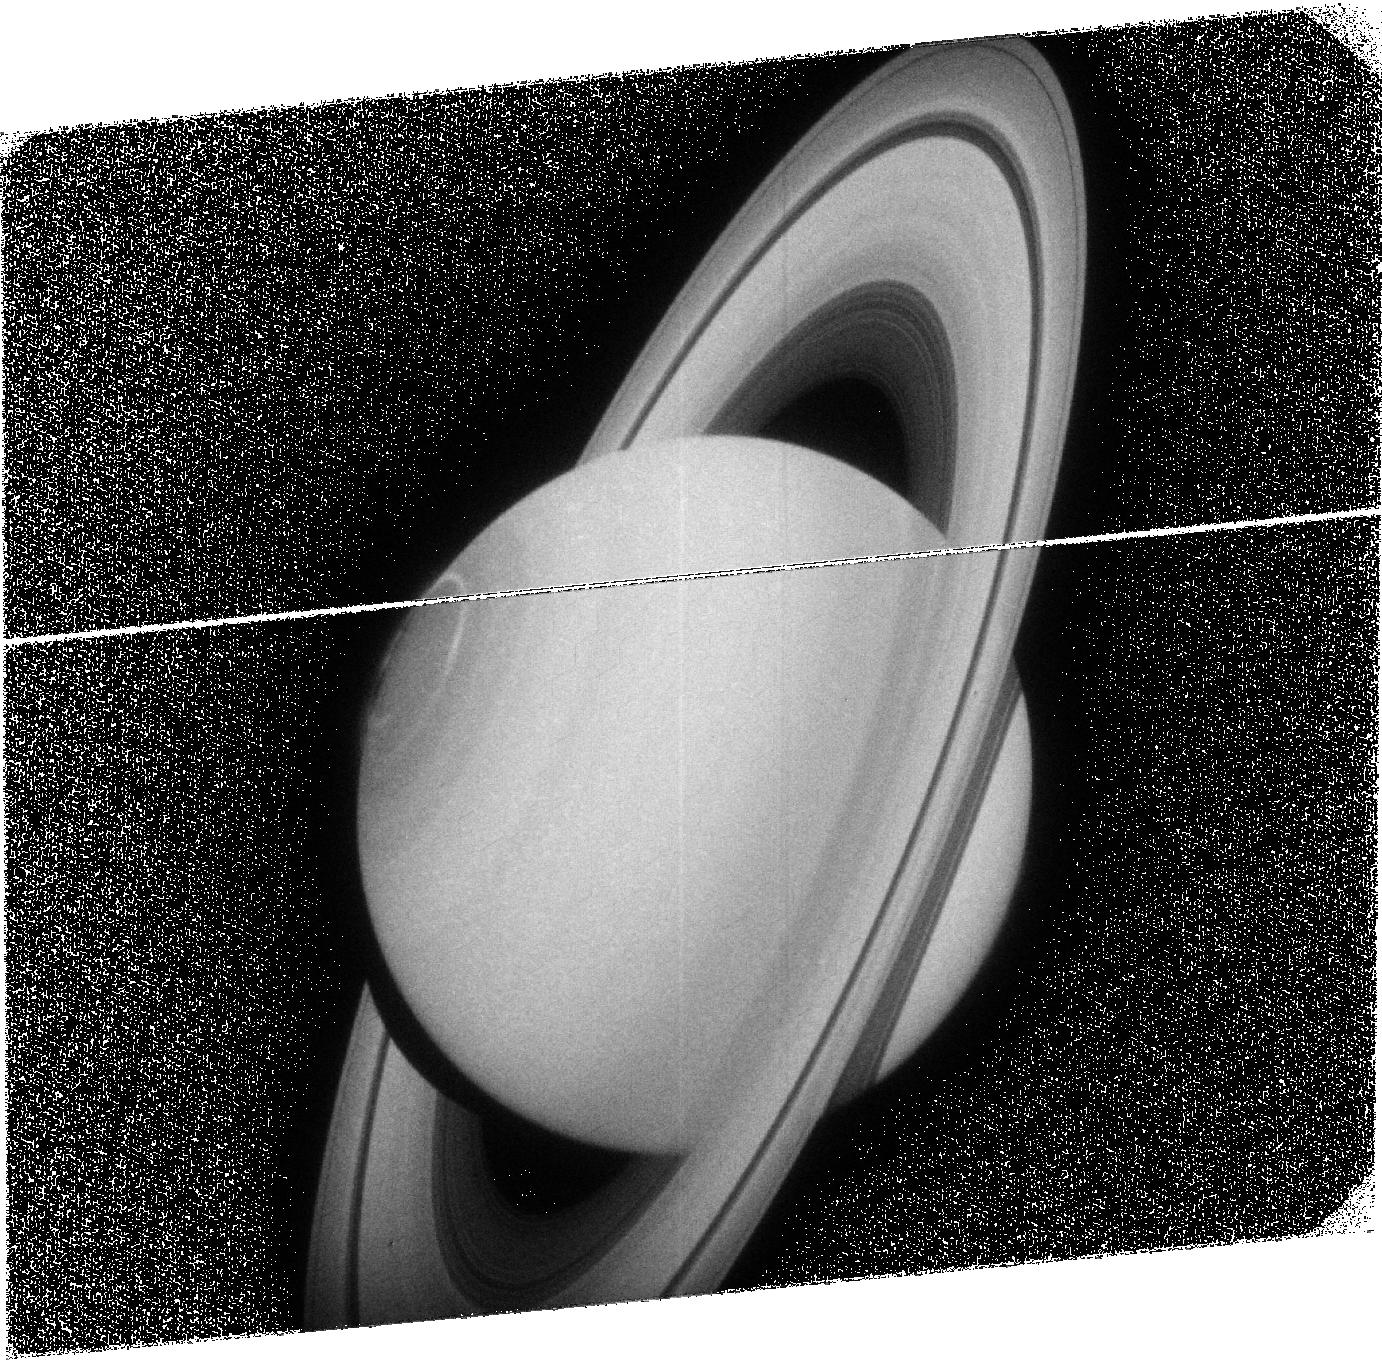
Target: SATURN1
Instrument: ACS/SBC
Filter: F125LP
Exposure: 38 min
Observation ID: j9dn05010

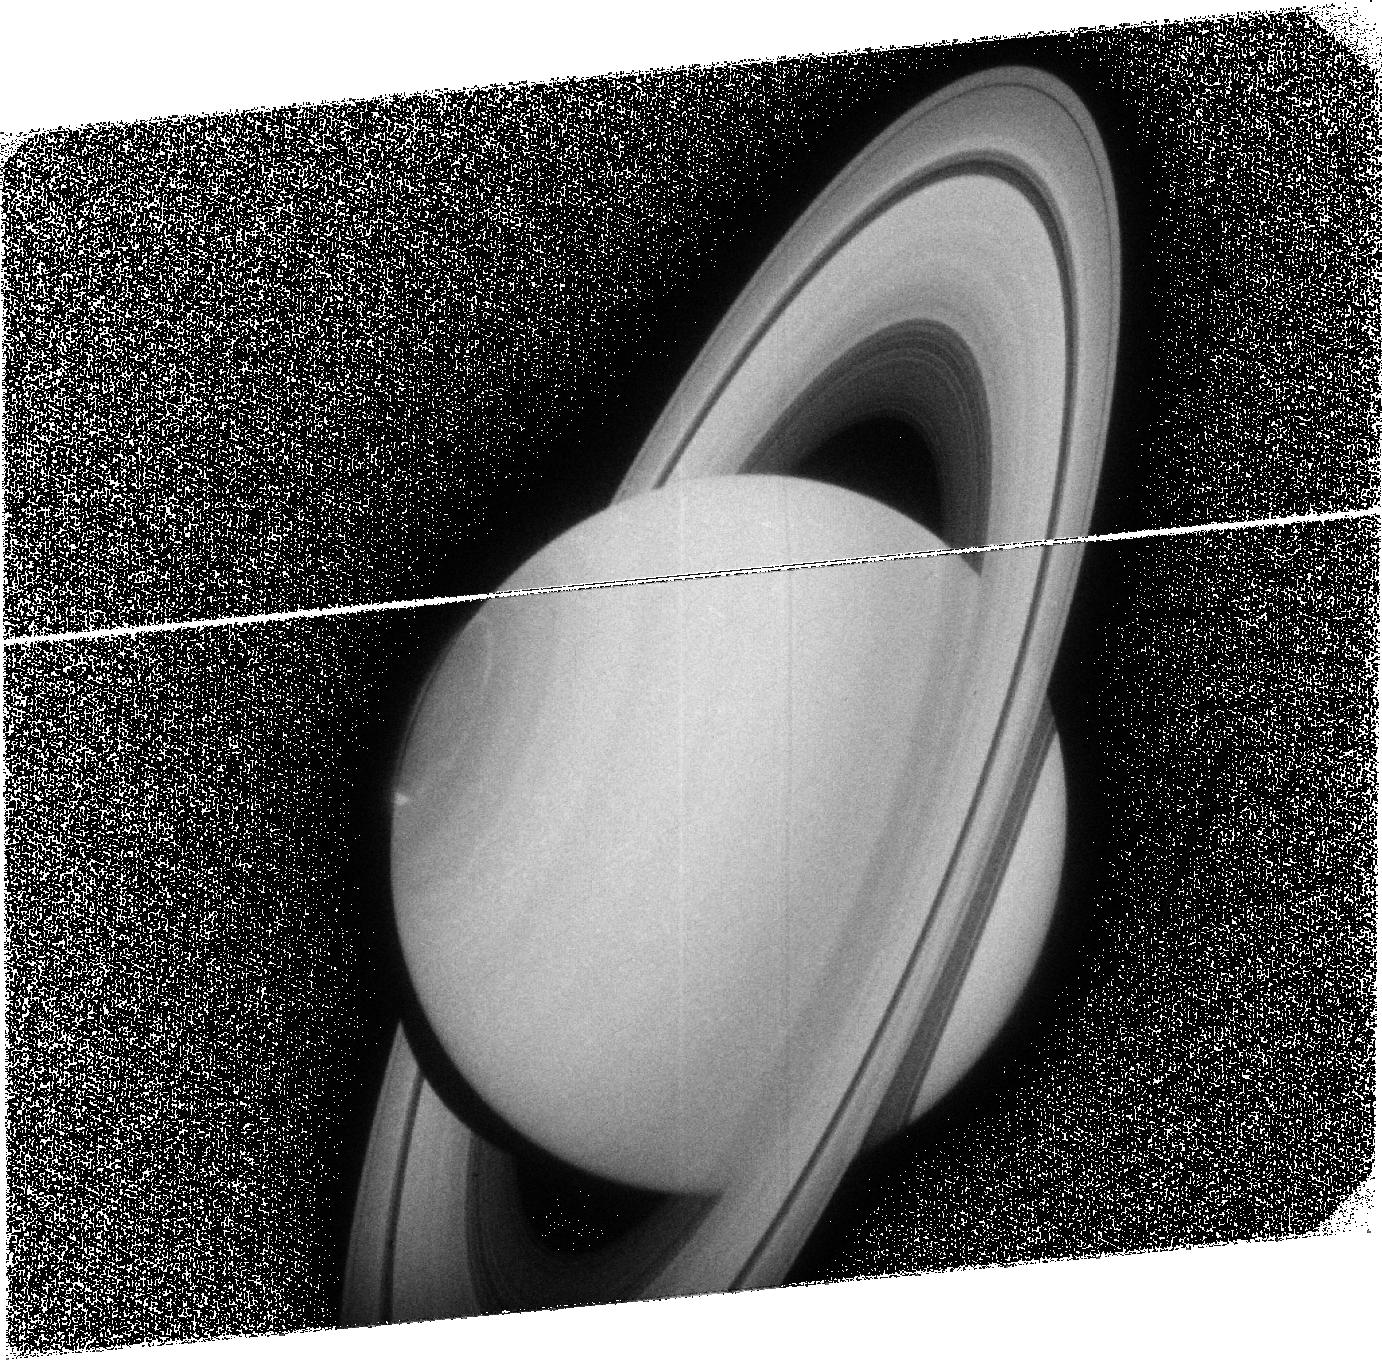
Target: SATURN1
Instrument: ACS/SBC
Filter: F125LP
Exposure: 38 min
Observation ID: j9dn06010

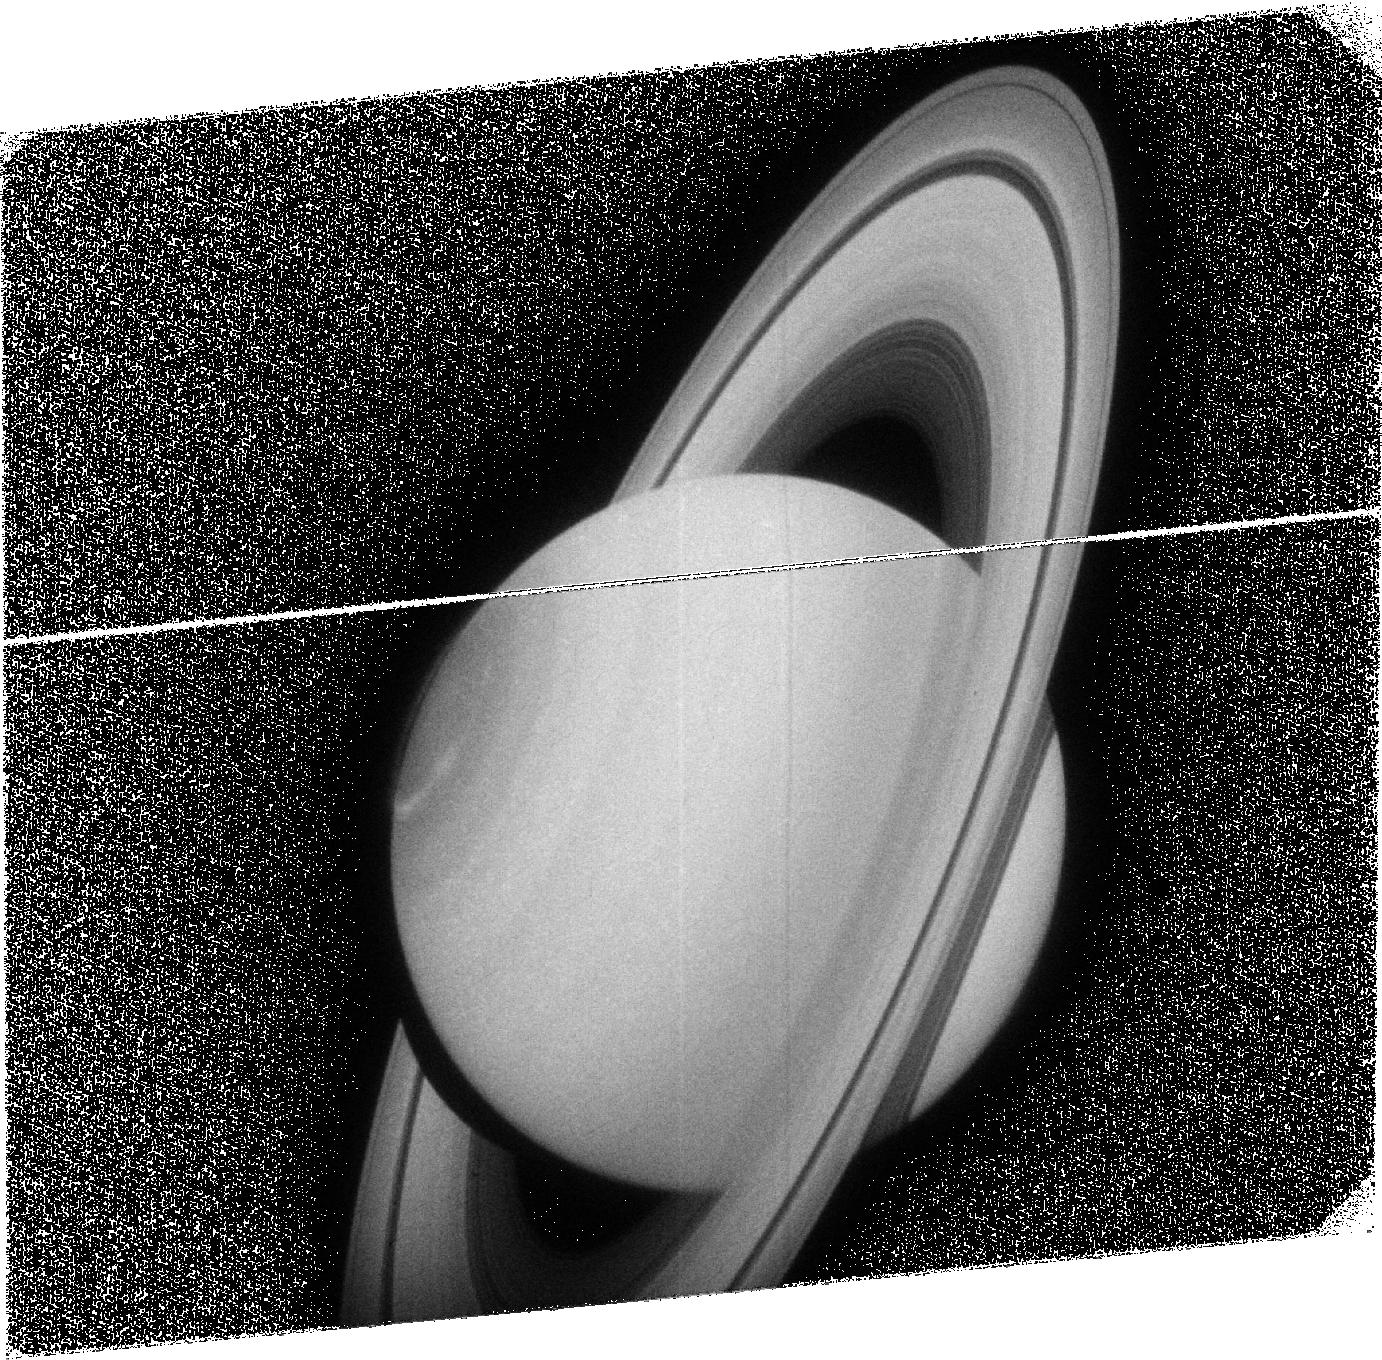
Target: SATURN1
Instrument: ACS/SBC
Filter: F125LP
Exposure: 38 min
Observation ID: j9dn04010

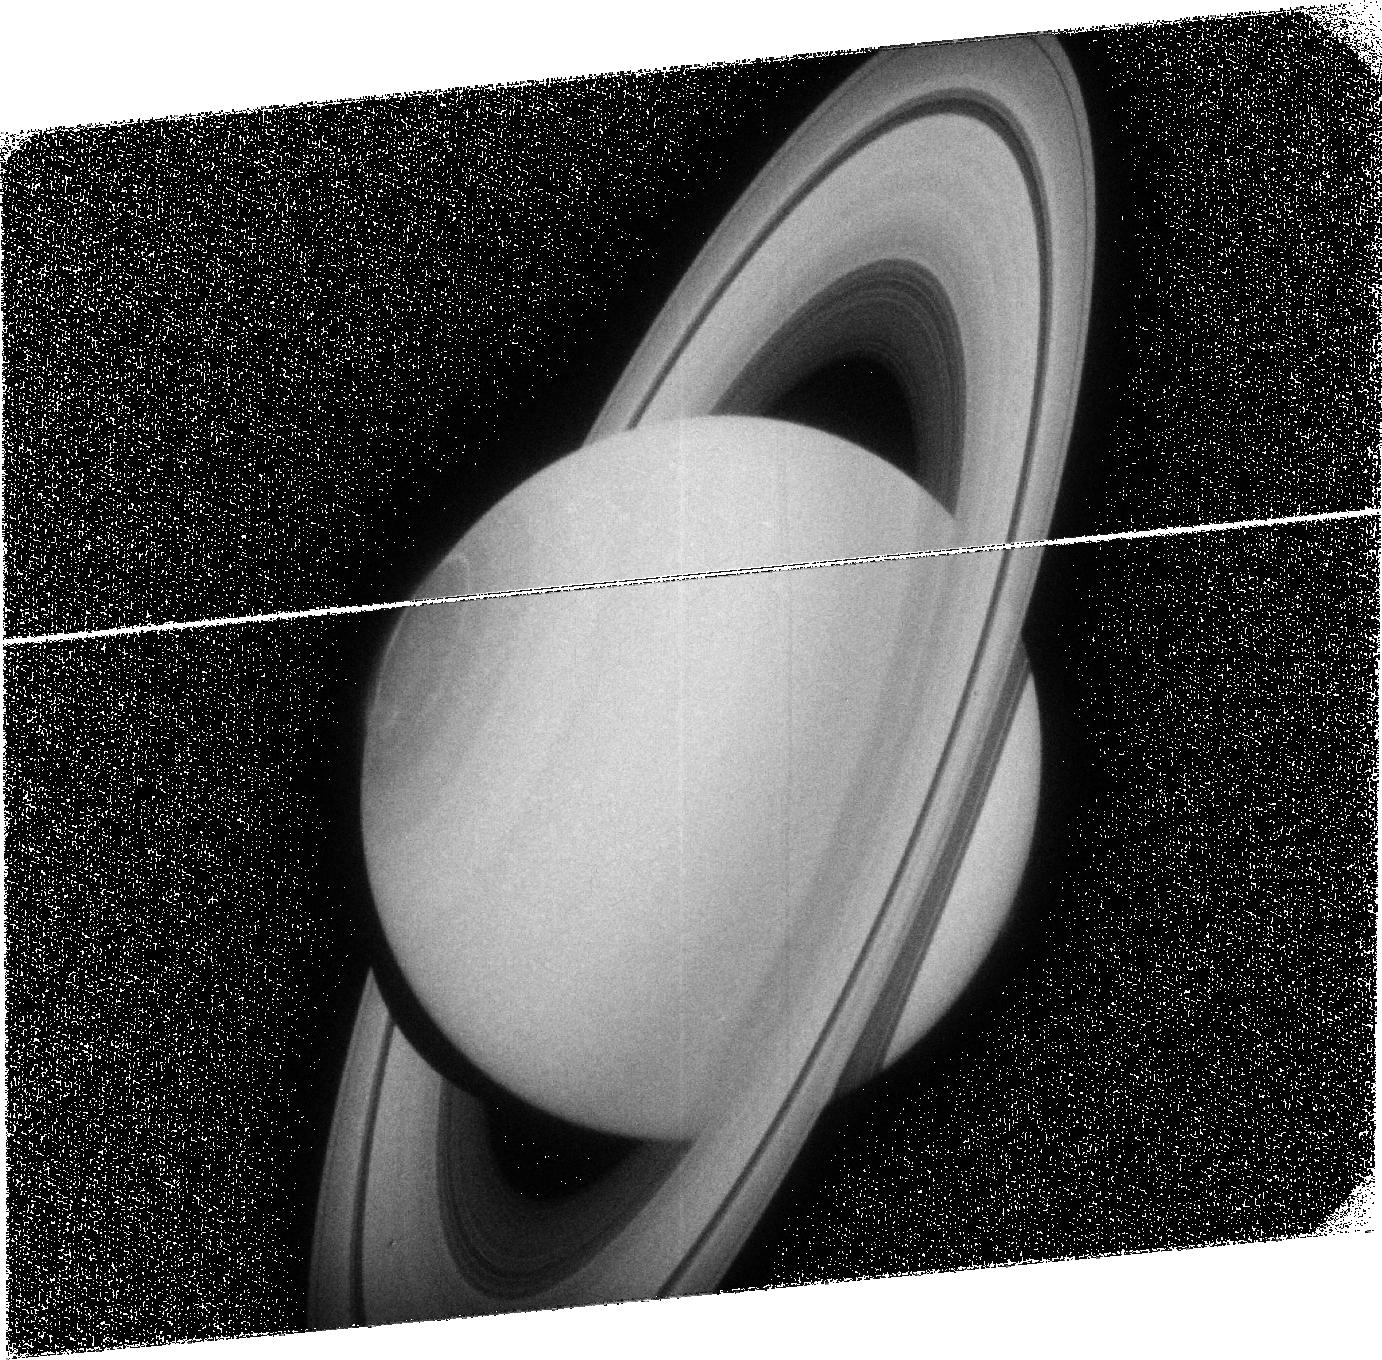
Target: SATURN1
Instrument: ACS/SBC
Filter: F125LP
Exposure: 38 min
Observation ID: j9dn08010

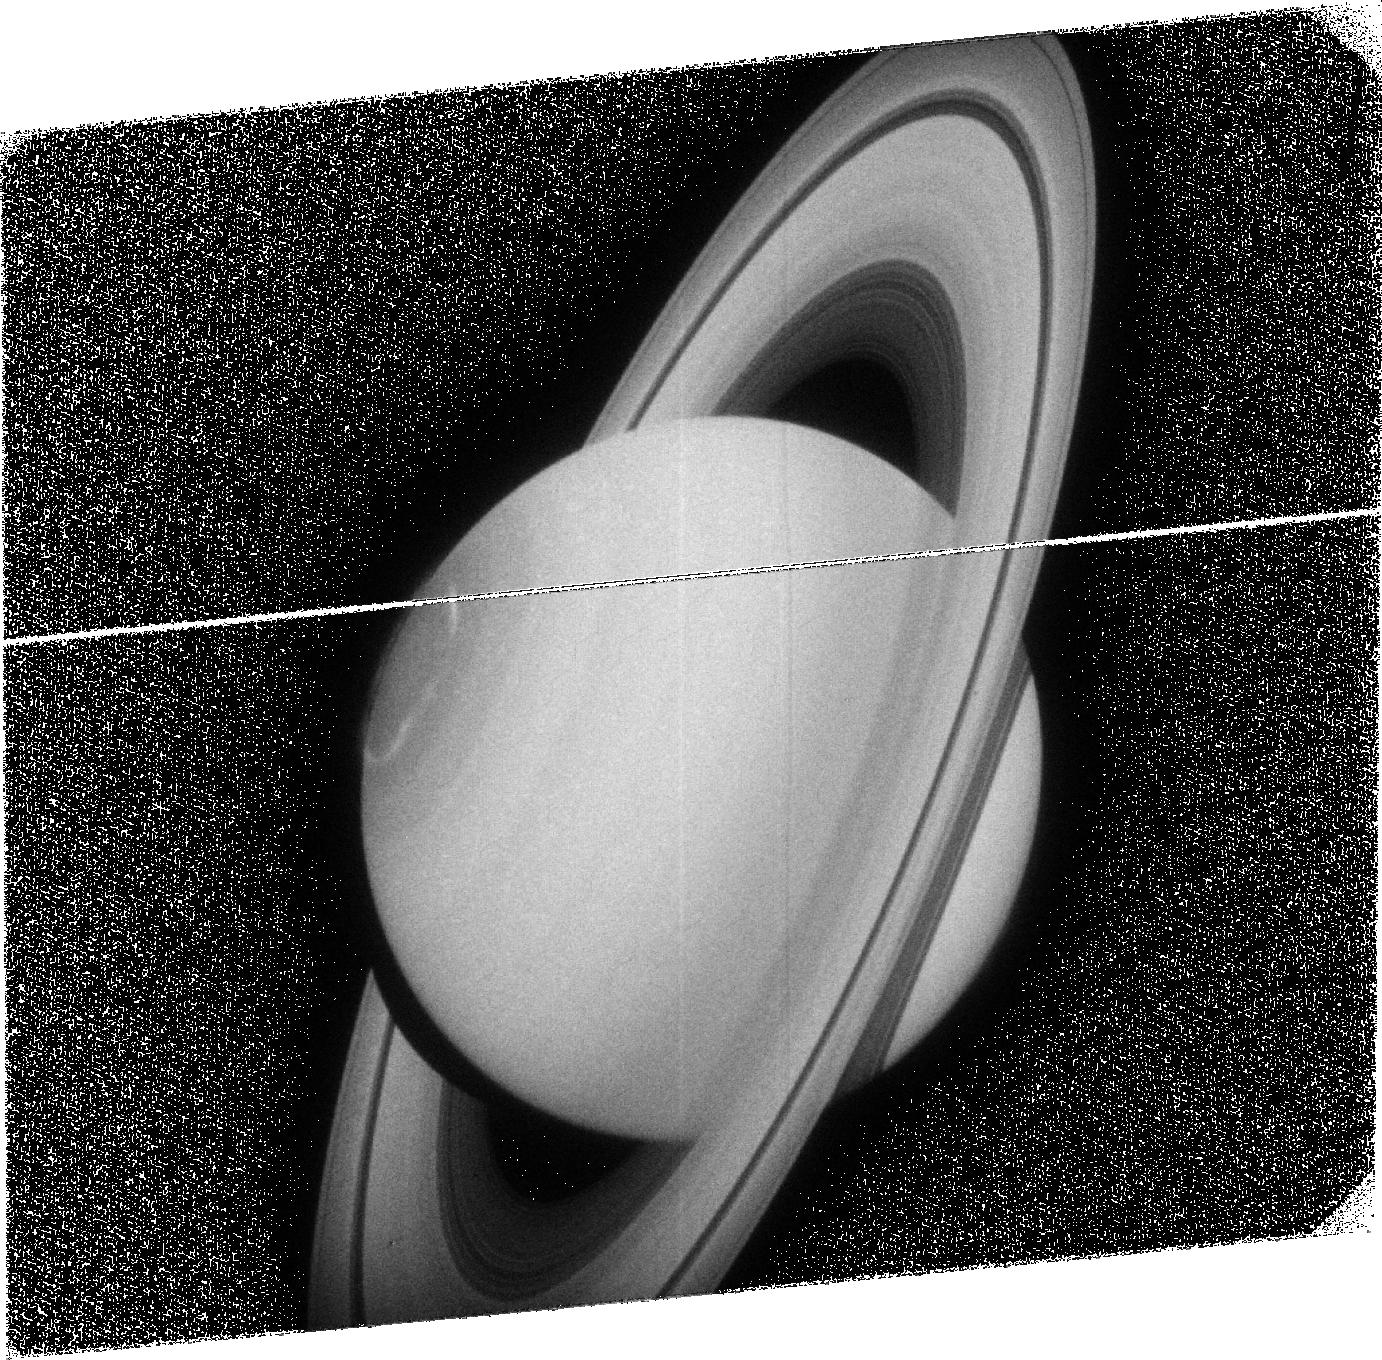
Target: SATURN1
Instrument: ACS/SBC
Filter: F125LP
Exposure: 38 min
Observation ID: j9dn09010

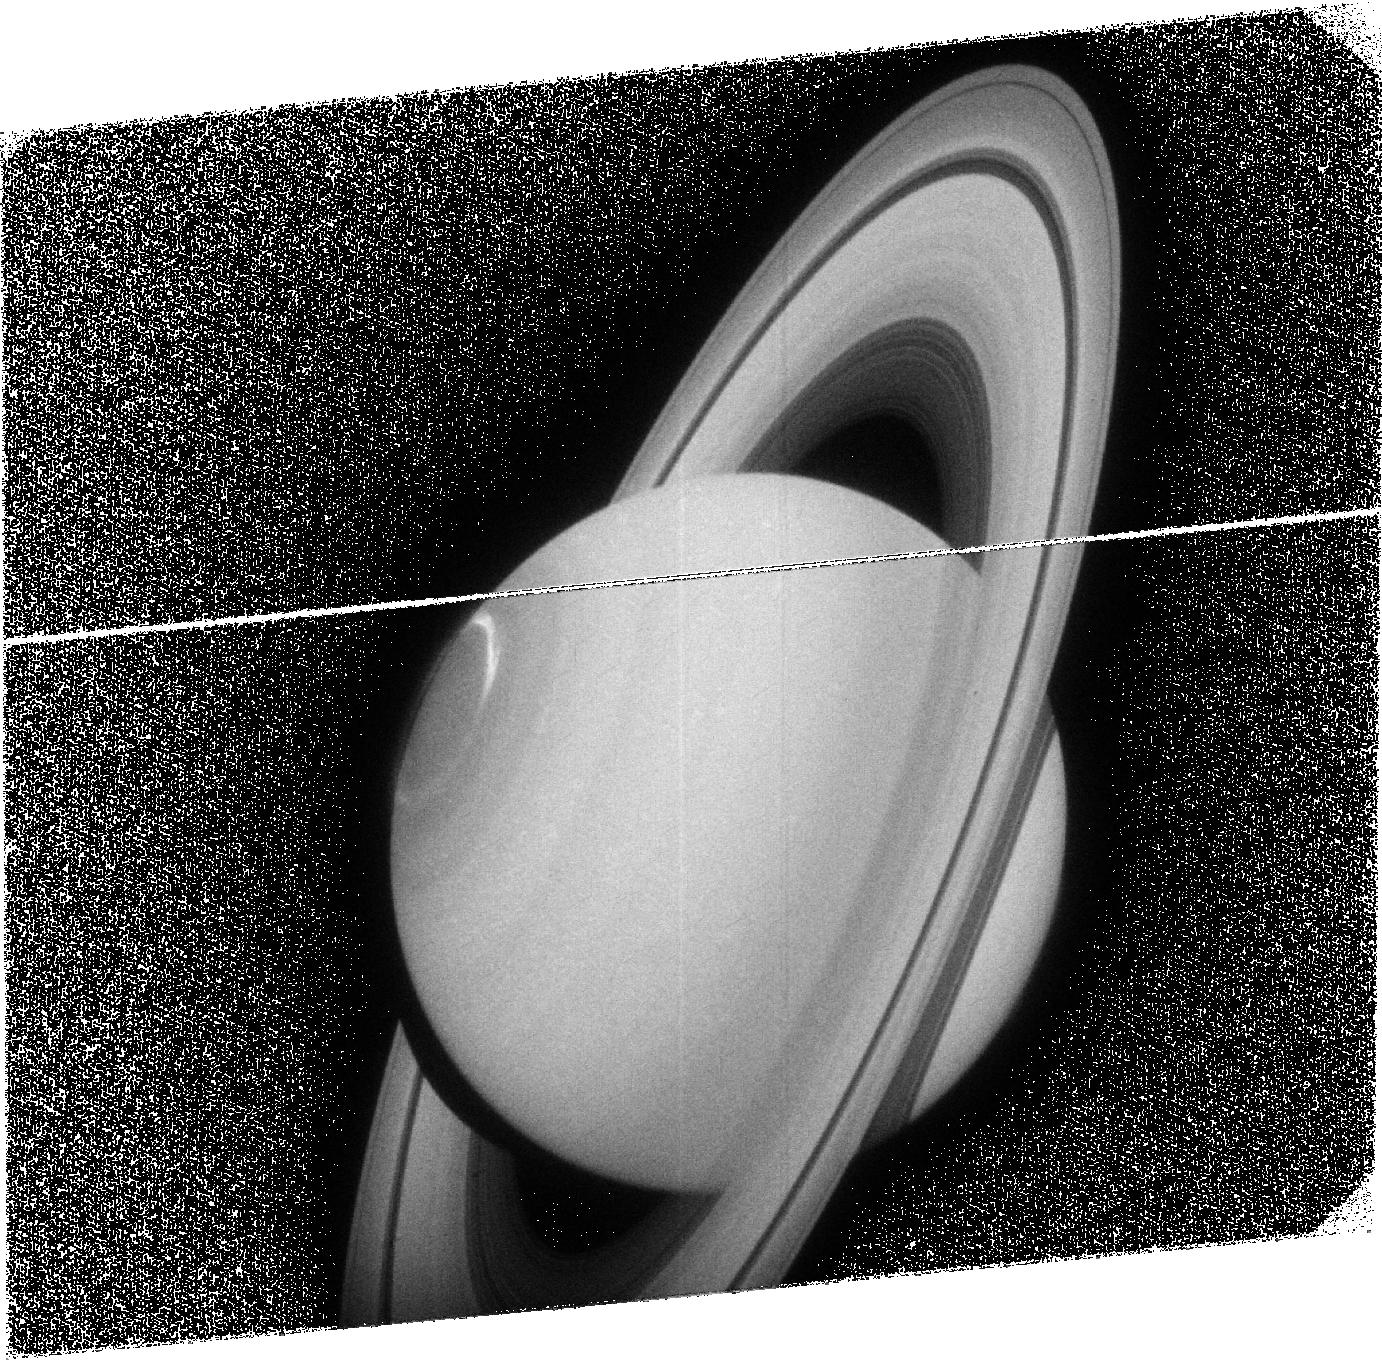
Target: SATURN1
Instrument: ACS/SBC
Filter: F125LP
Exposure: 38 min
Observation ID: j9dn07010

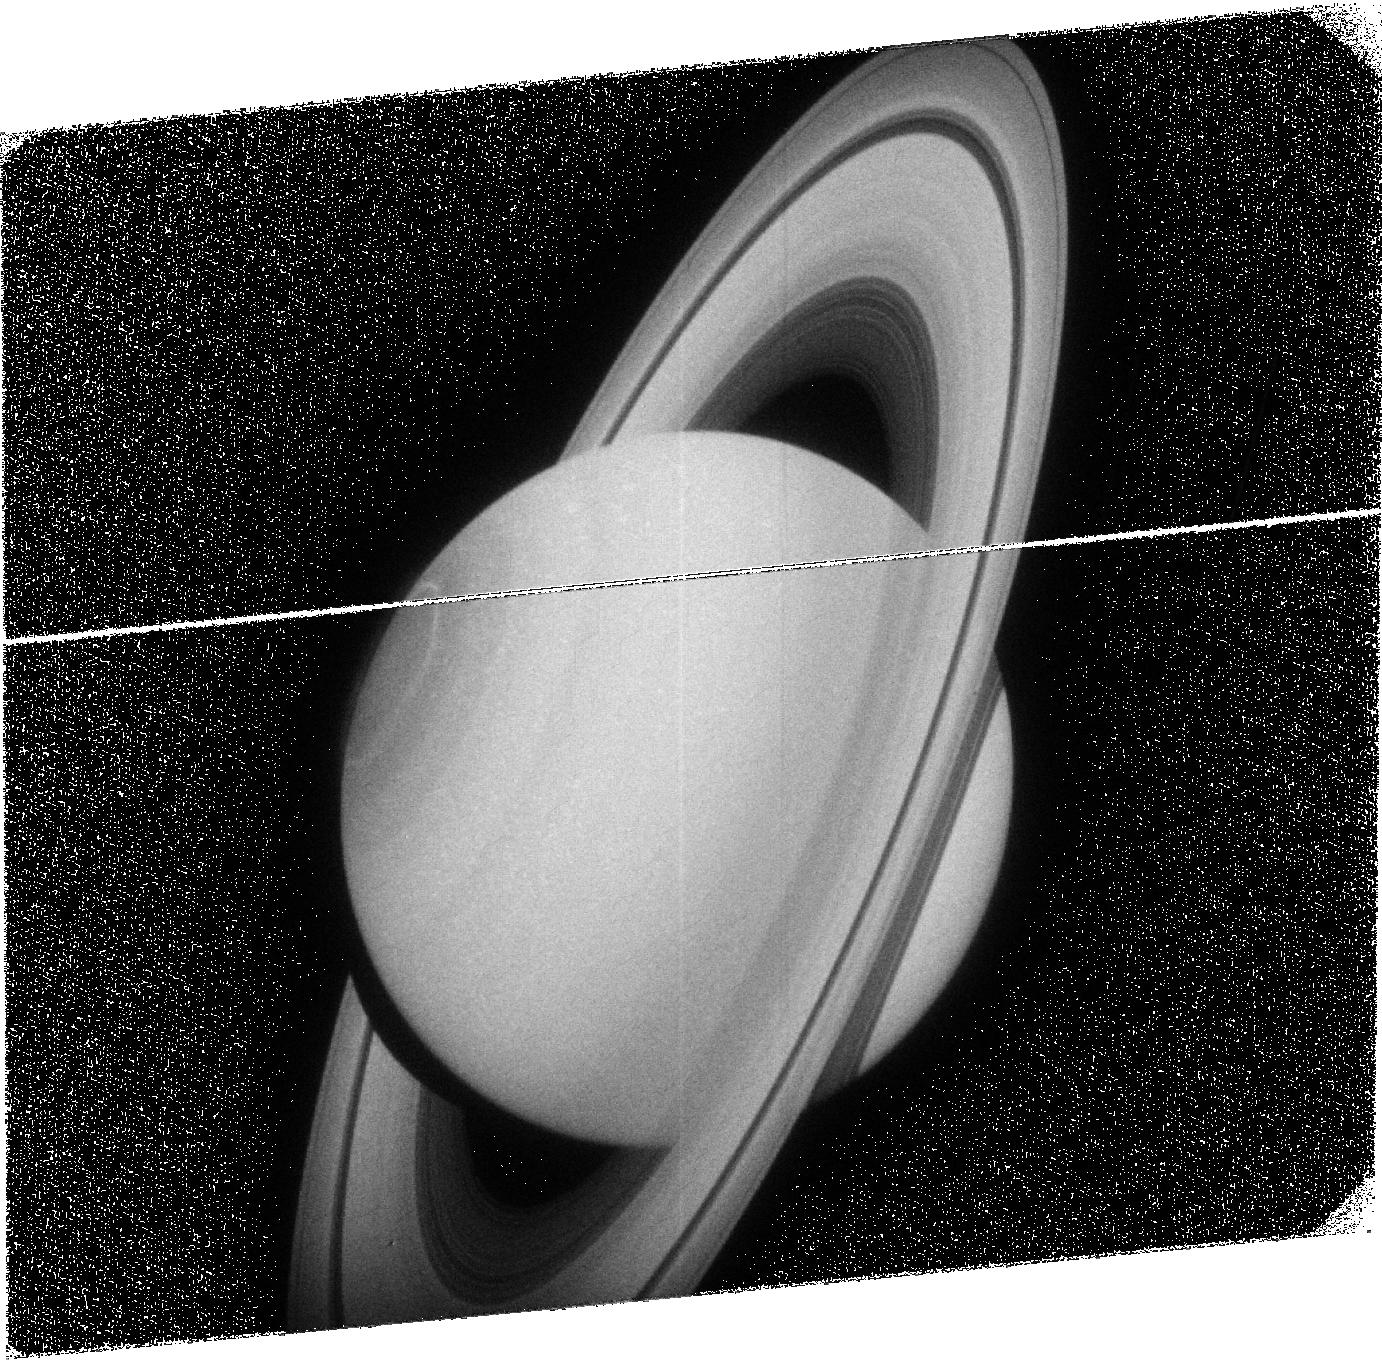
Target: SATURN1
Instrument: ACS/SBC
Filter: F125LP
Exposure: 38 min
Observation ID: j9dn01010

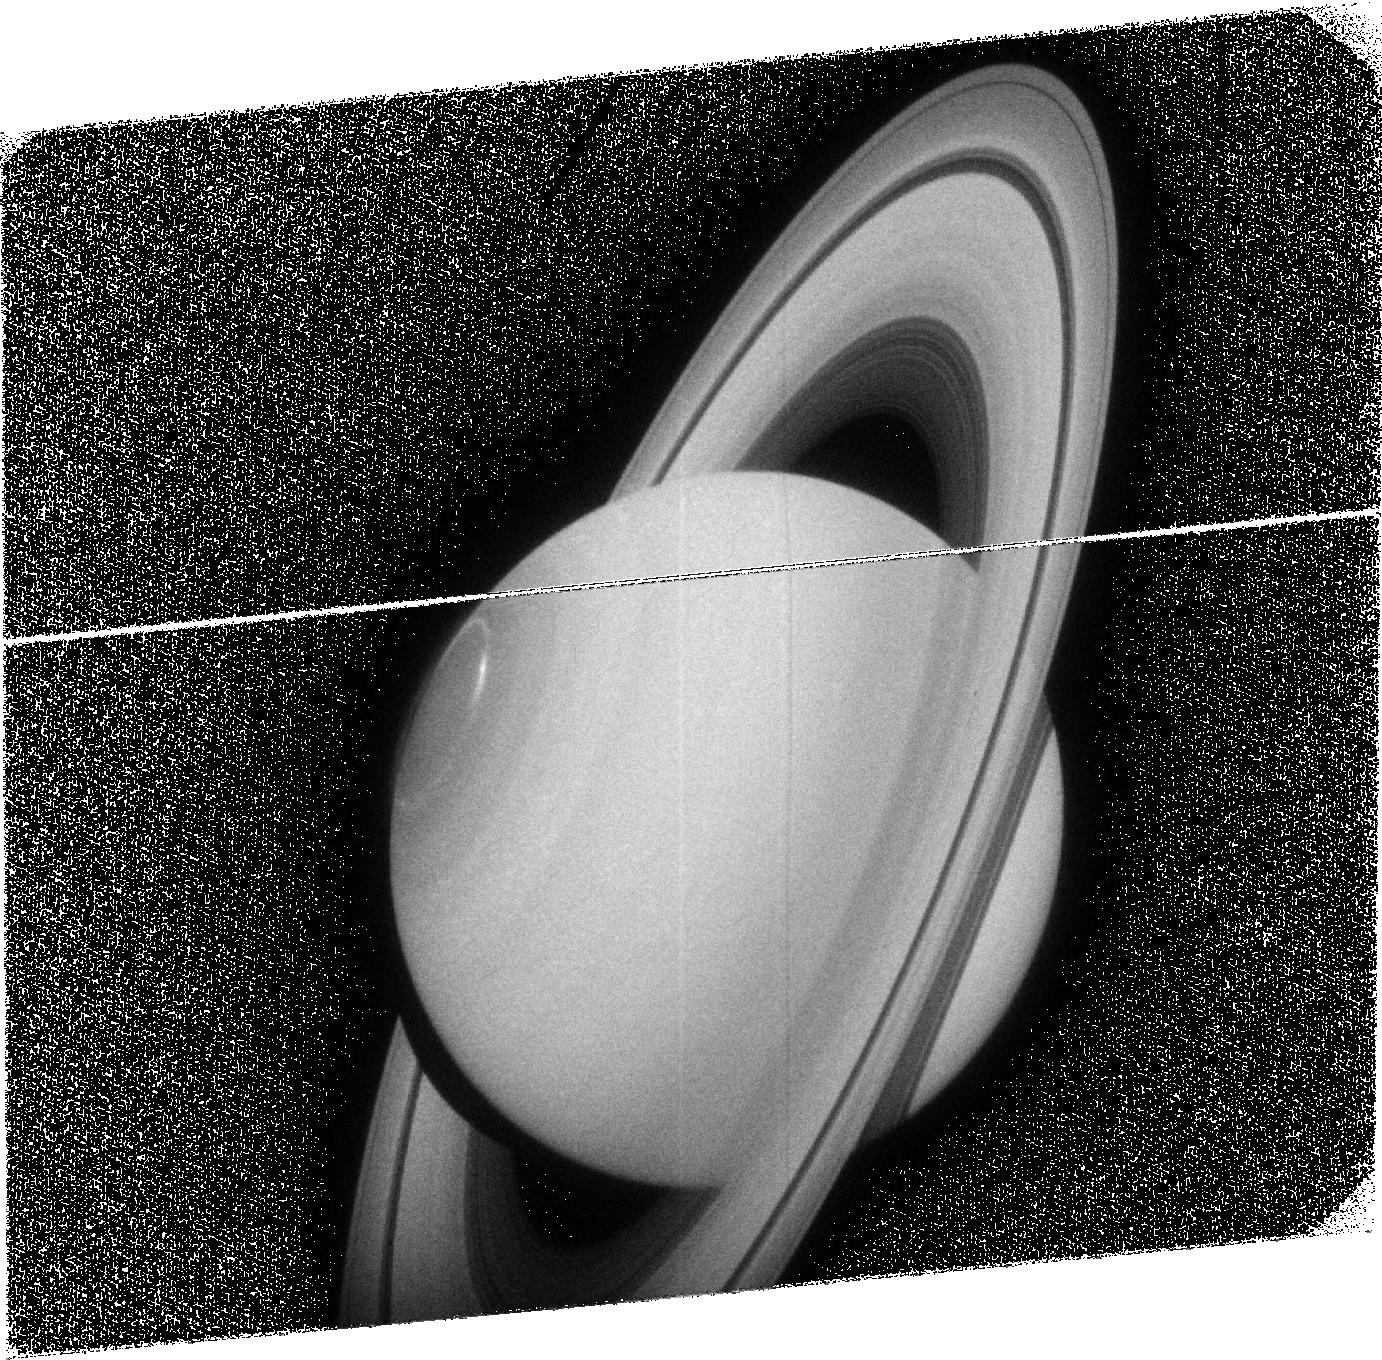
Target: SATURN1
Instrument: ACS/SBC
Filter: F125LP
Exposure: 38 min
Observation ID: j9dn02010

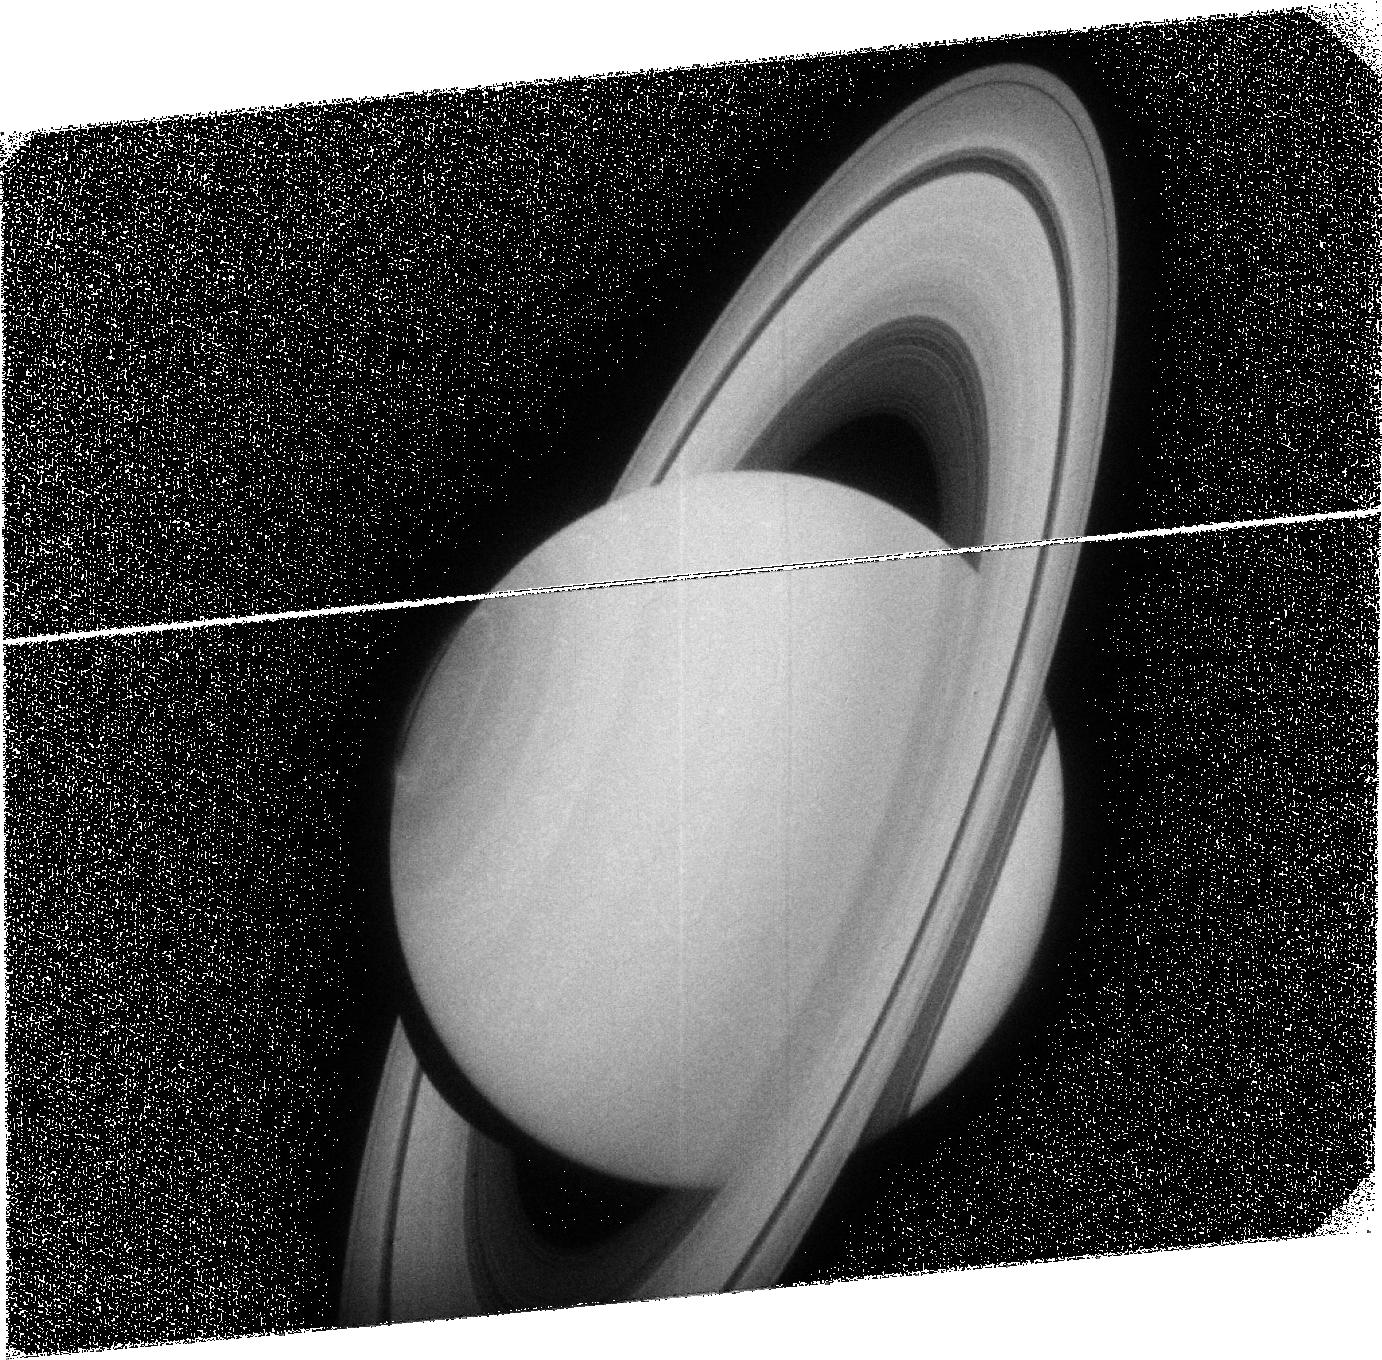
Target: SATURN1
Instrument: ACS/SBC
Filter: F125LP
Exposure: 38 min
Observation ID: j9dn03010

Coordinated observations of Saturns auroral dynamic morphology and Cassini plasma measurements (PI: Gerard, Jean-Claude M.)

Planetary FUV aurora is the most spectacular signature of the electrodynamical coupling between the solar wind, the planet's magnetic field, and its atmosphere. Saturn's magnetosphere has similarities both with the Earth's magnetosphere, which is 'open' to solar wind interaction and Jupiter's relatively 'closed' case with its large internal sources of plasma. HST observations of Saturn's aurora have shown a much more complex and dynamic morphology than anticipated: a frequent 'spiral' structure, a changing size of the oval in response to variations of the solar wind dynamics pressure, and large brightness changes in a few ten of minutes following compression of the magnetosphere by the solar wind. In addition, the global morphology and some spots move at 70% of the planetary co-rotation, while some other features appear nearly fixed in local time. Recently, ideas have emerged to account for Saturn's aurora specificities, although many aspects are still not understood due to the paucity of observational data. Electric current models suggest that the main oval is located at the limit between closed and open magnetic field lines, near the magnetopause. The availability of Cassini in Saturn's magnetic environment now offers a unique opportunity for collaborative science. We thus propose to test the relationship between the aurora and conditions at Saturn's magnetopause (MP) boundary. We plan to image the FUV aurora with ACS at times of inbound Cassini crossing of the MP from the upstream solar wind/magnetosheath region into the middle magnetosphere during an inbound segment of a Cassini's orbit. FUV images will also reveal whether the main oval changes its size over the interval, possibly indicating evidence for changes in the amount of open flux in the system. These HST images of the aurora simultaneous with in situ measurements of the plasma characteristics and electrodynamics inside the magnetosphere are critical to obtain key observational tests and constraints to future ideas and models of Saturn's auroral precipitation and magnetospheric processes involved.